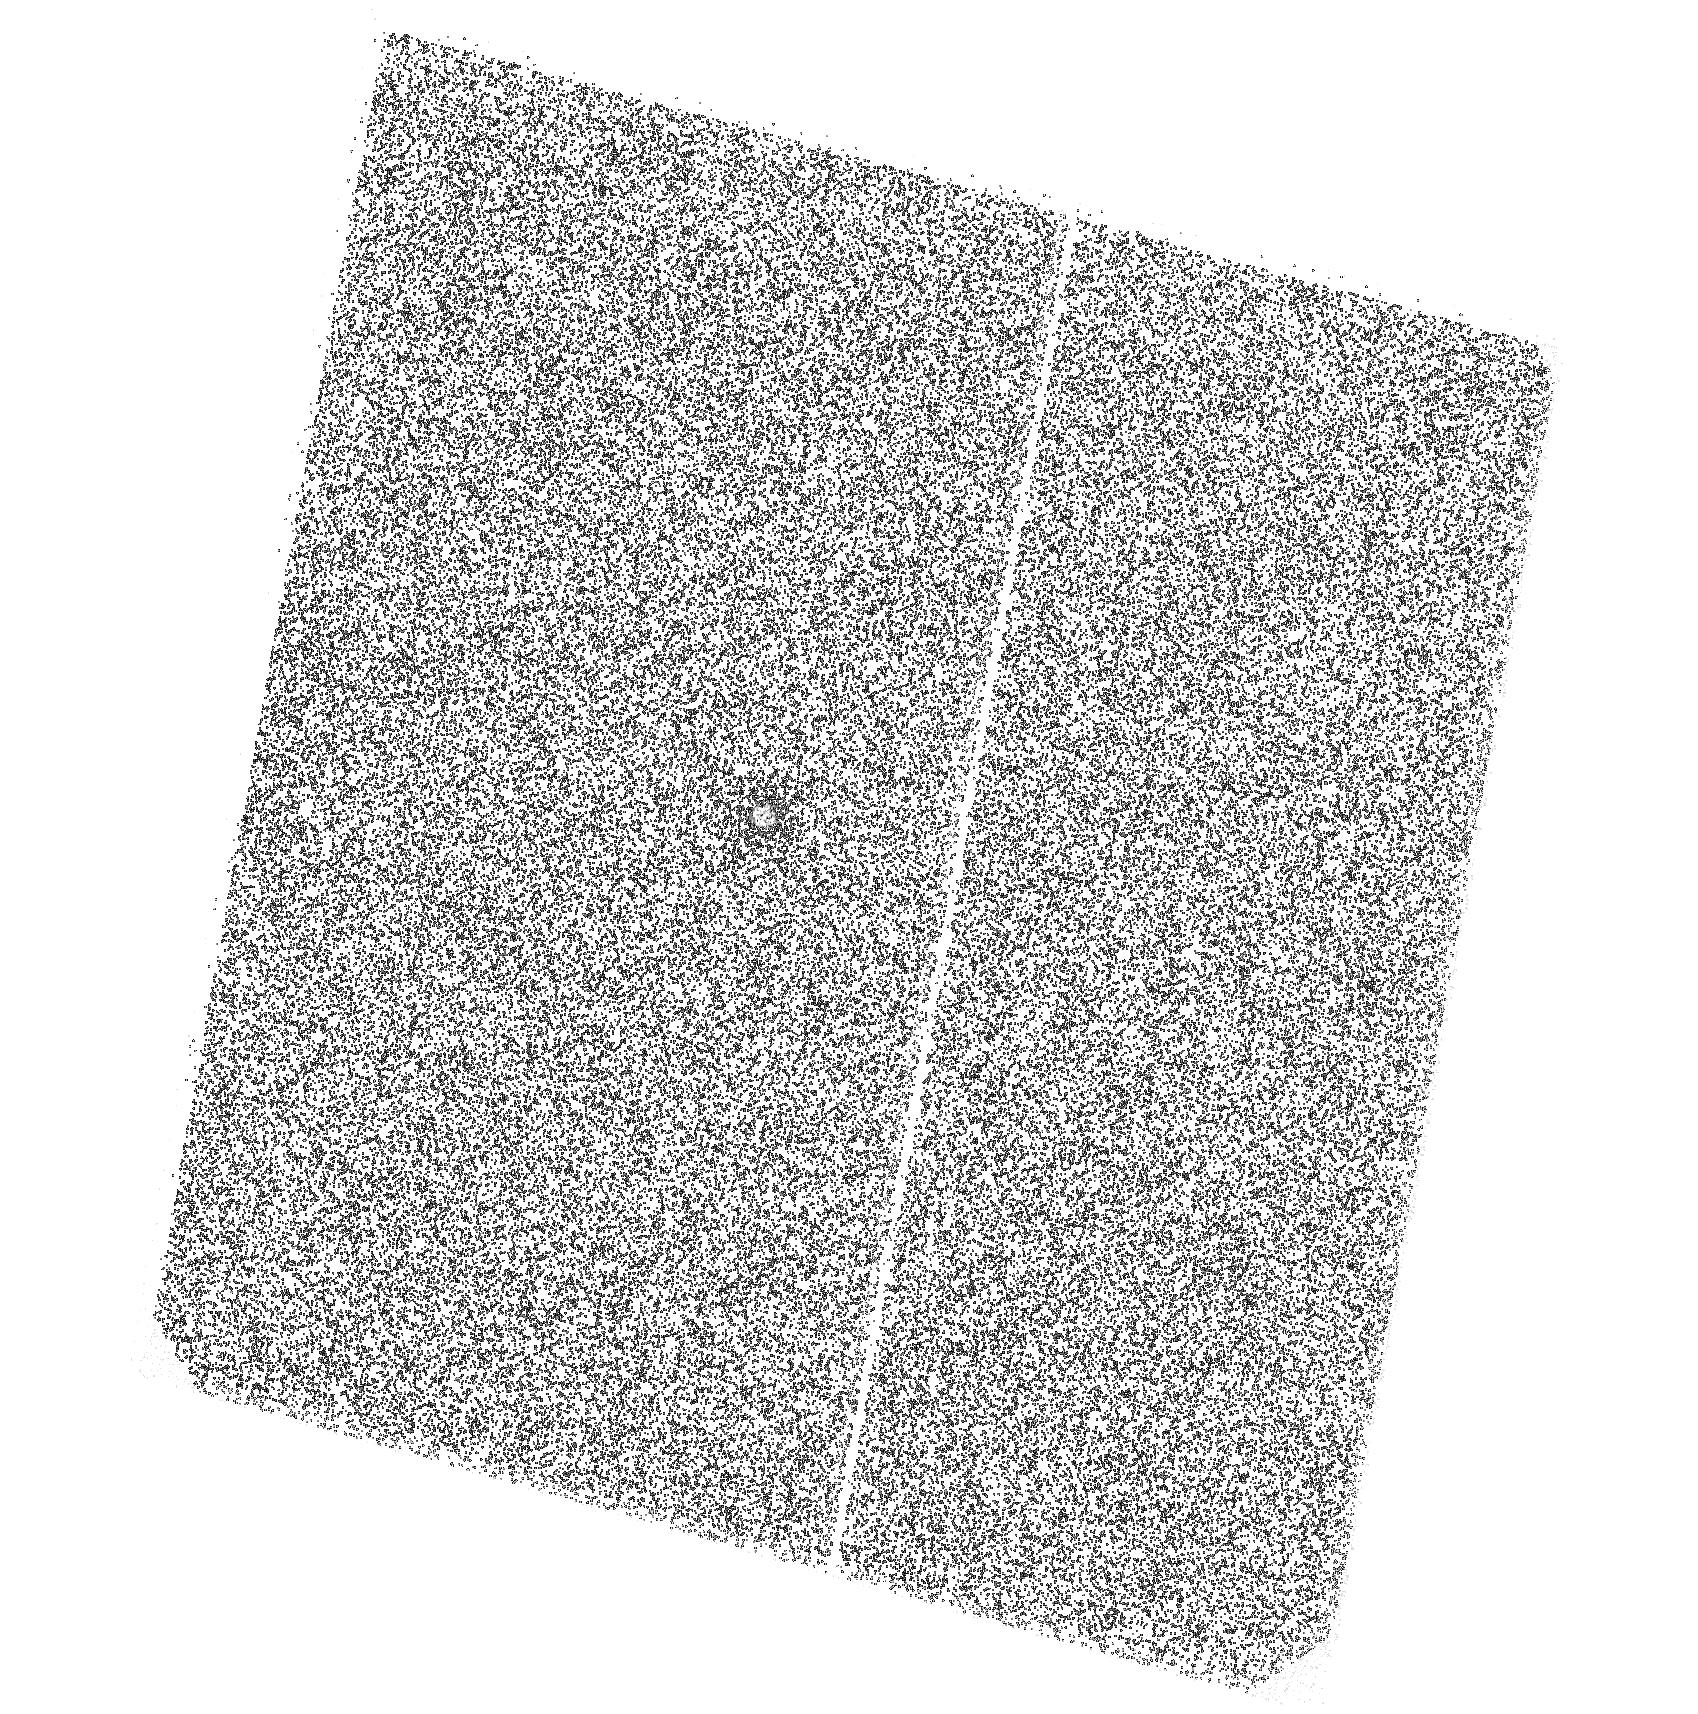
Target: D23H-1. Instrument: ACS/SBC. Filter: F125LP. Exposure: 15 min. Observation ID: hst_14255_02_acs_sbc_f125lp_jcw002

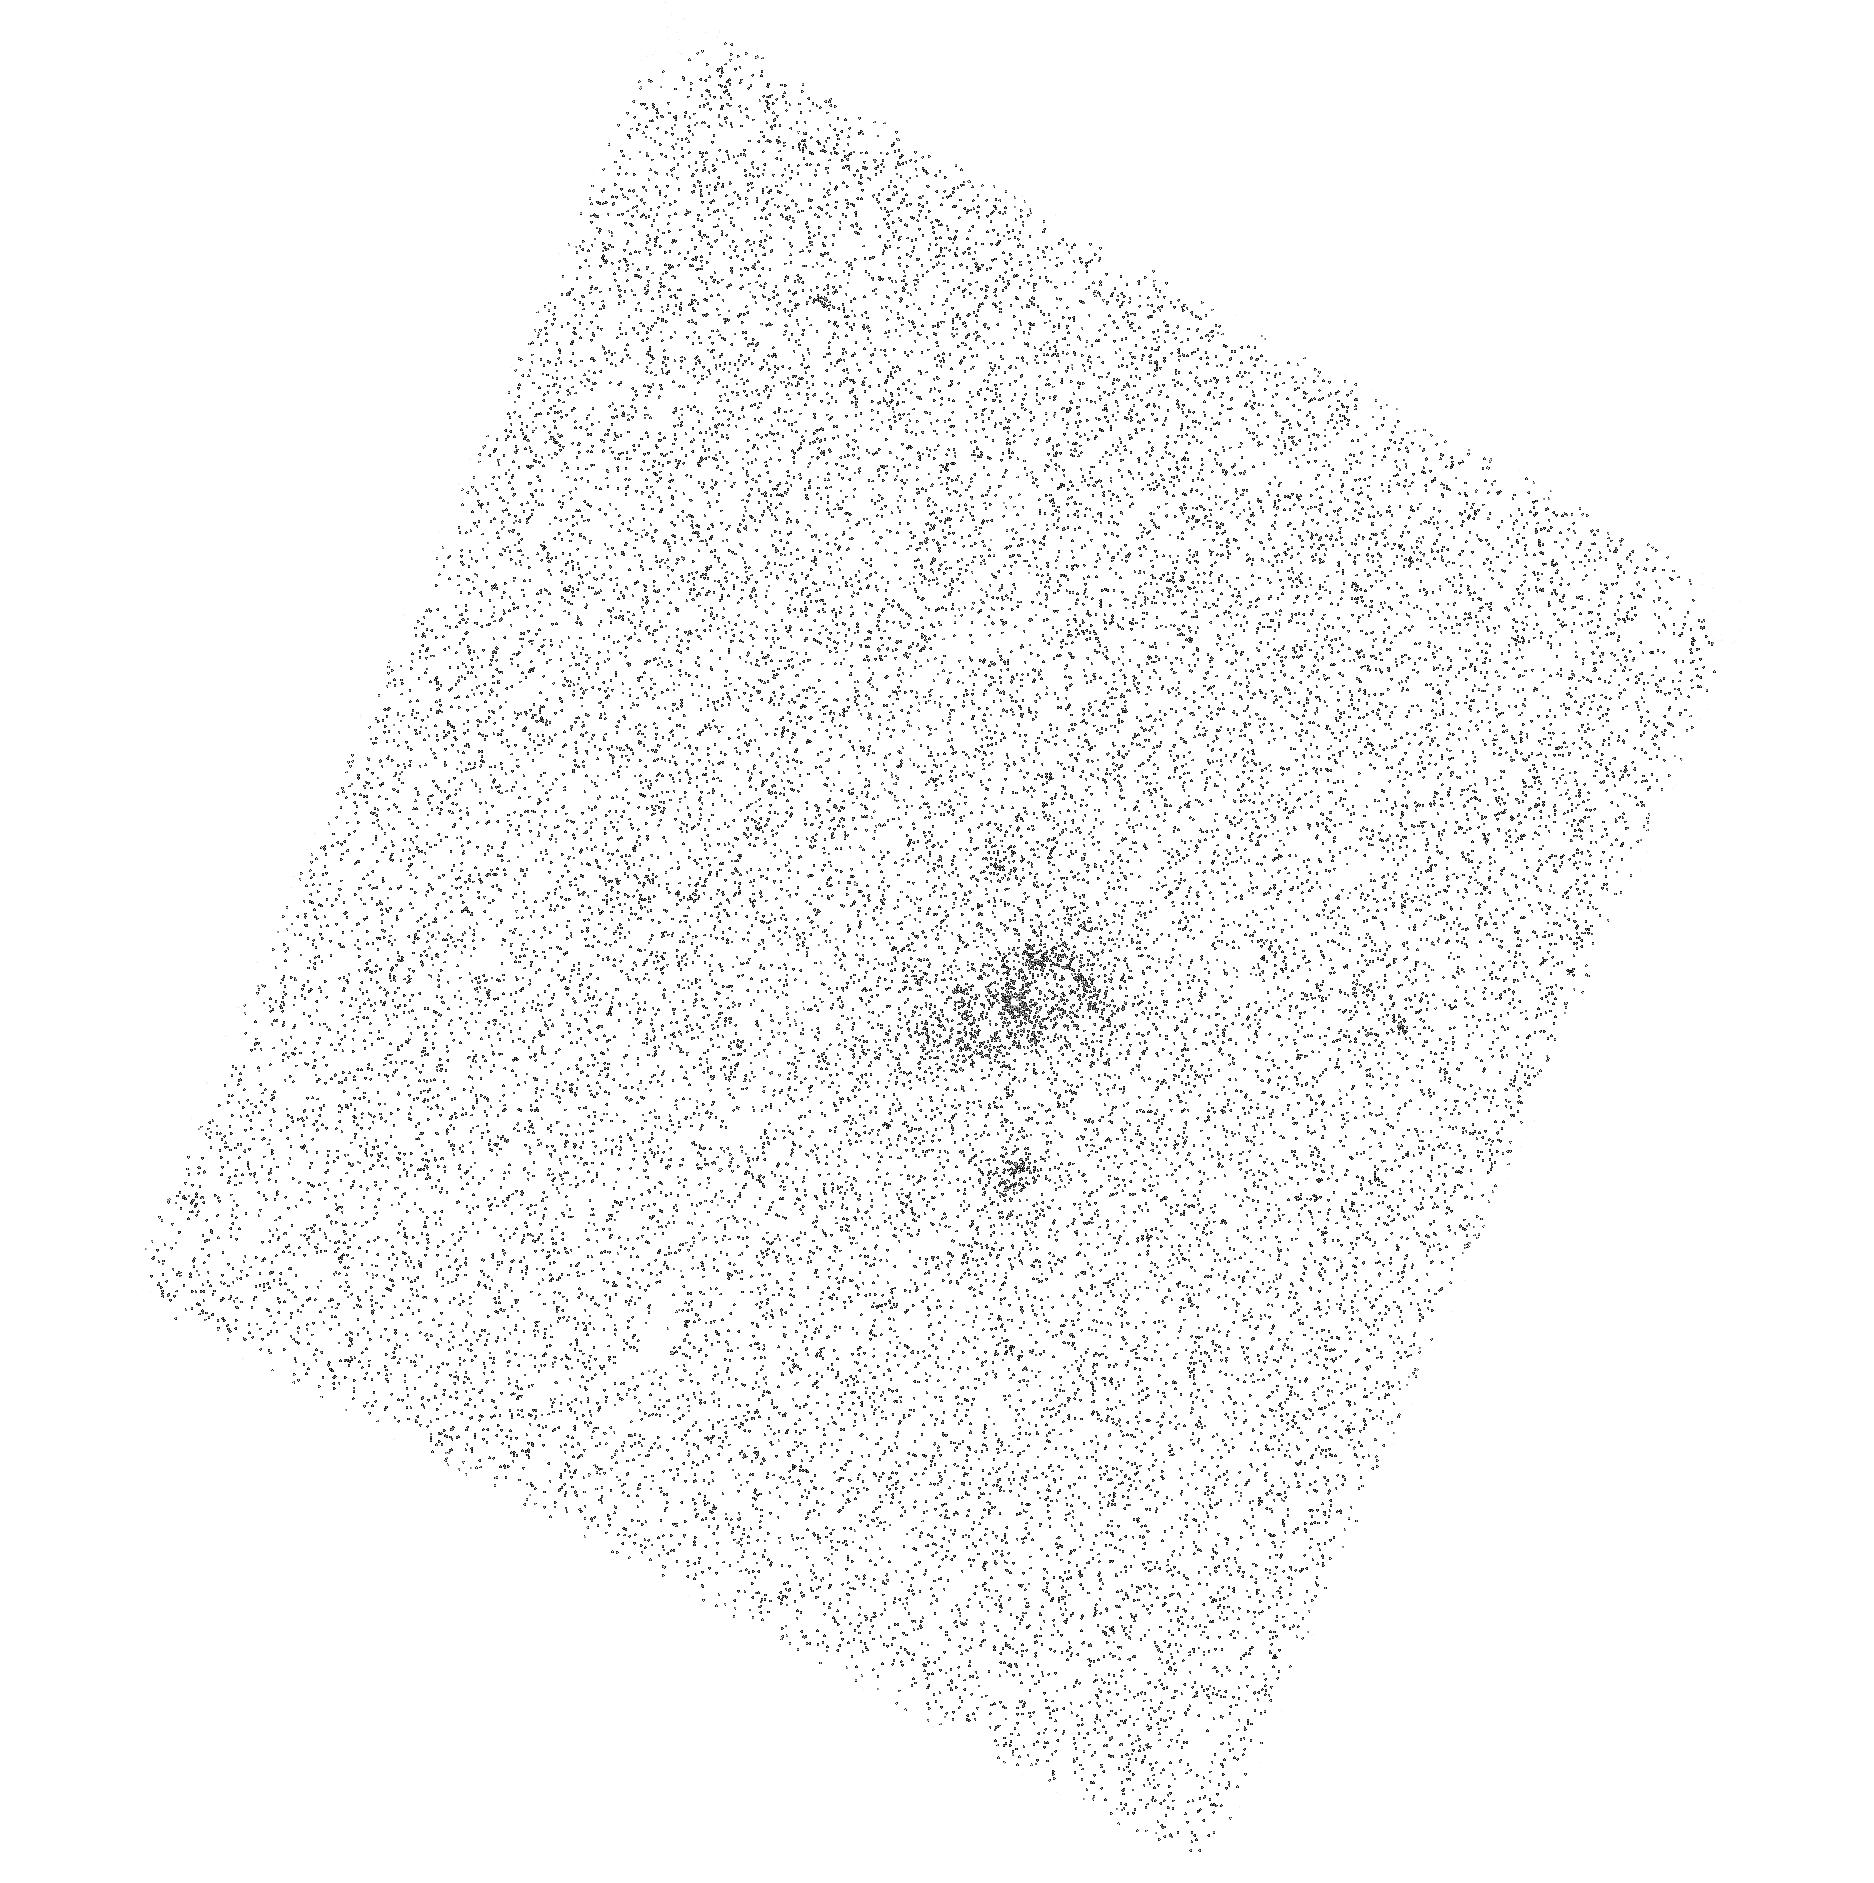
Target: TDE2. Instrument: ACS/SBC. Filter: F125LP. Exposure: 21 min. Observation ID: hst_14255_08_acs_sbc_f125lp_jcw008

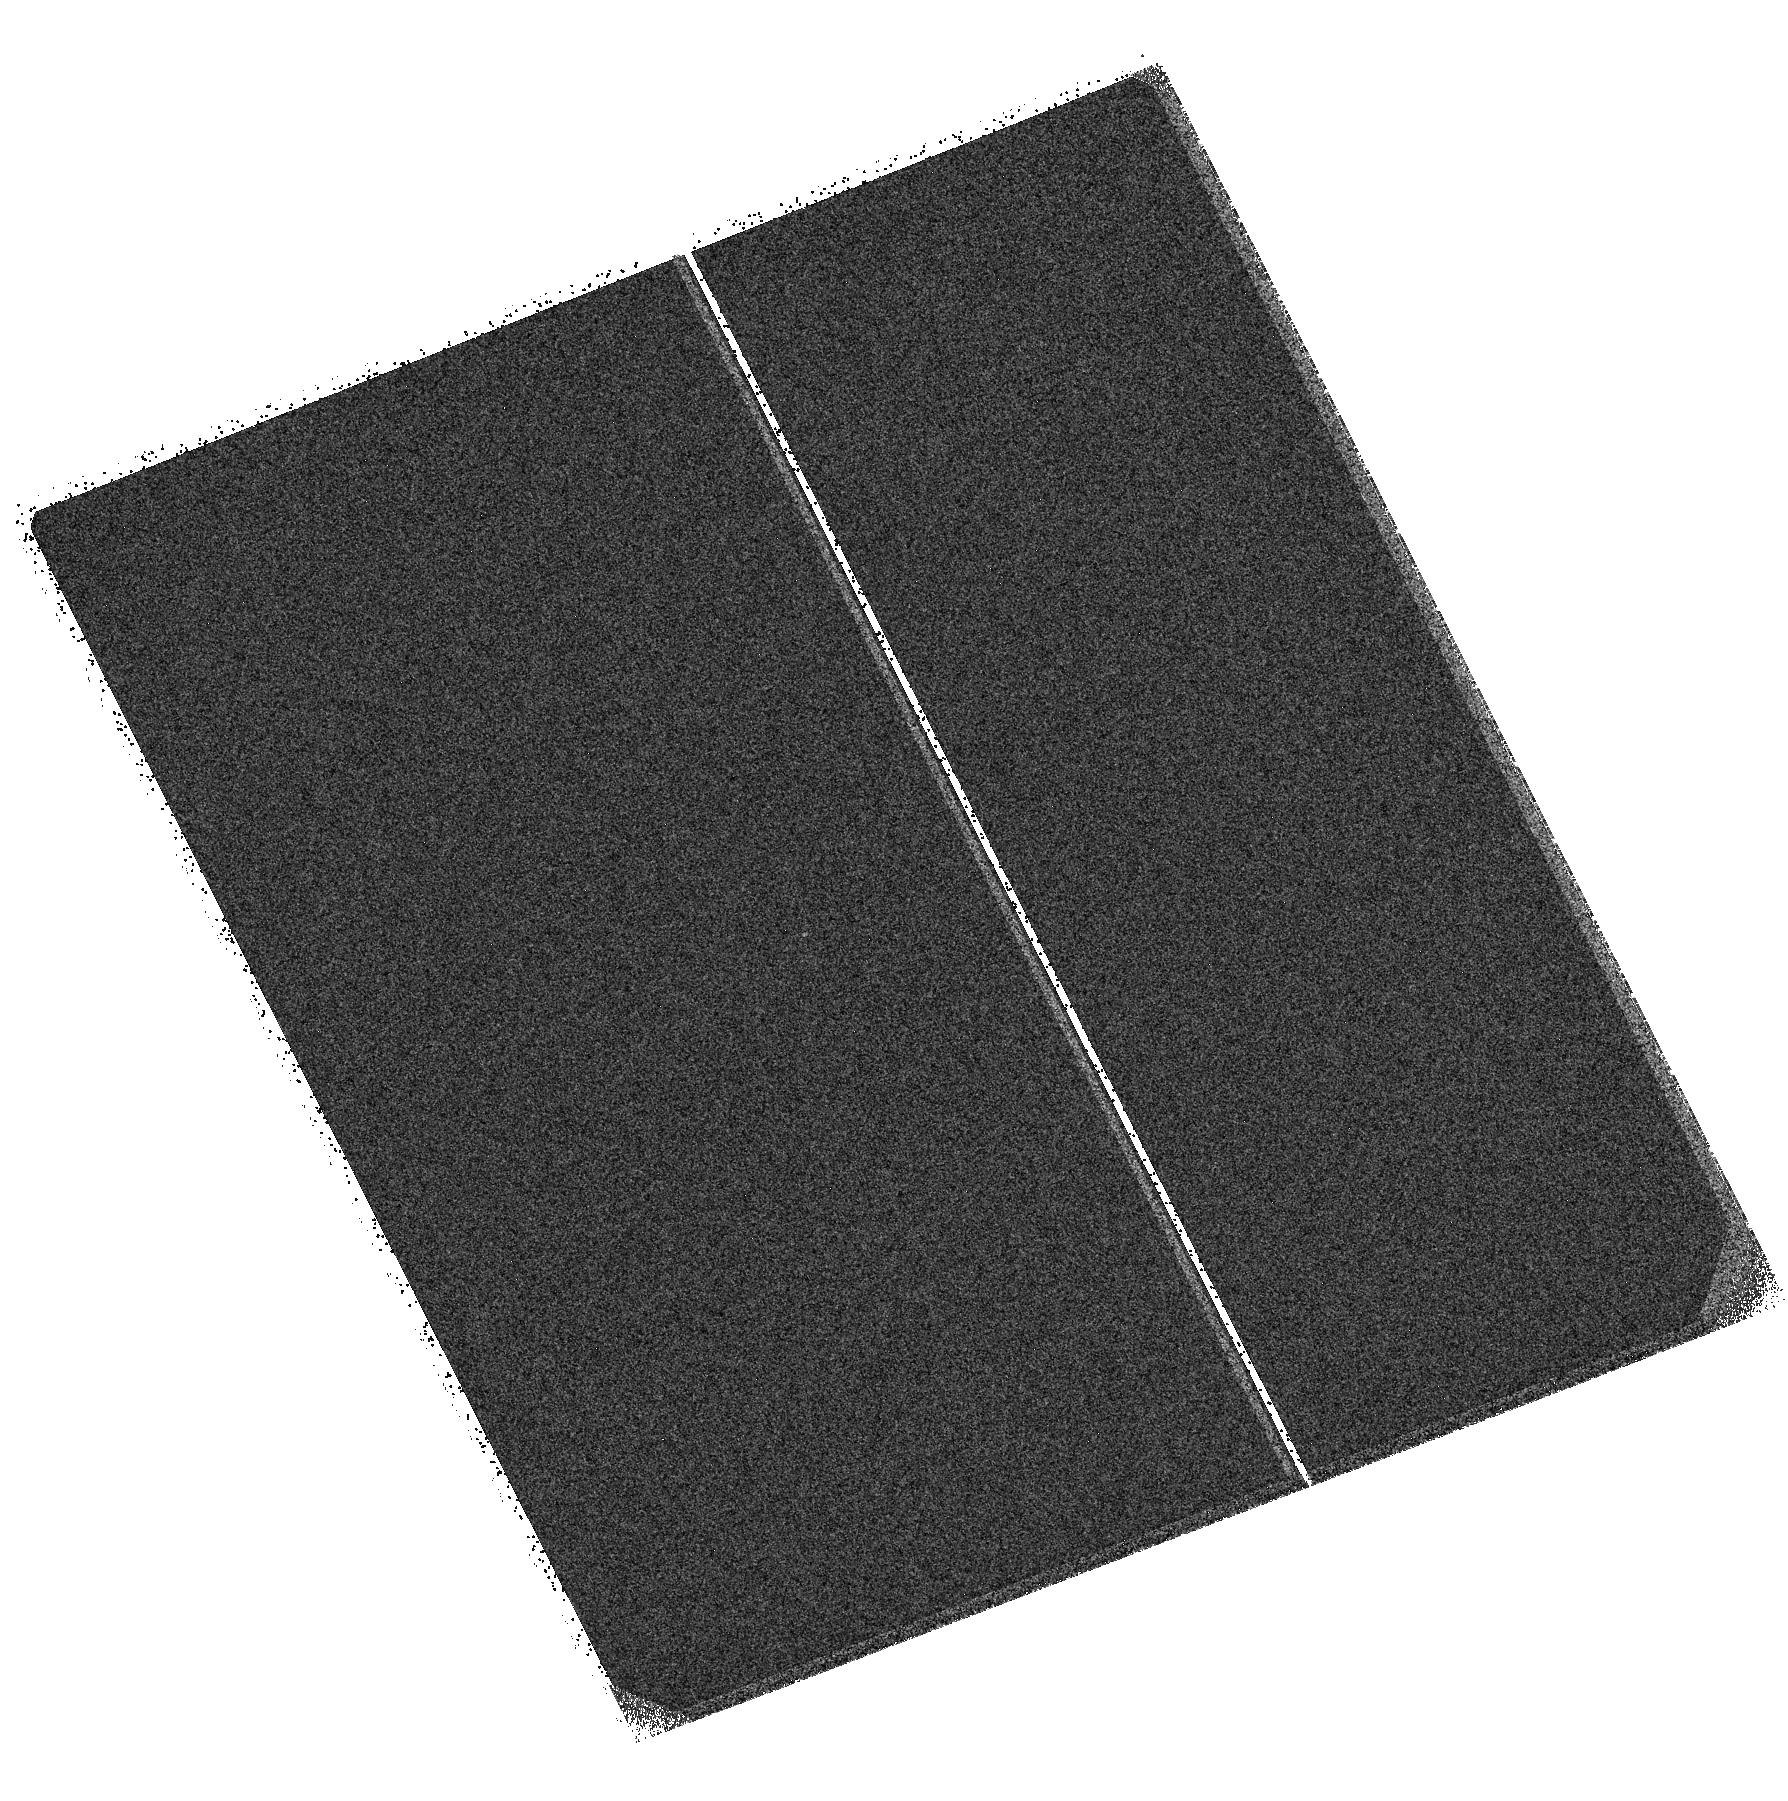
Target: D3-13. Instrument: ACS/SBC. Filter: F125LP. Exposure: 22 min. Observation ID: hst_14255_06_acs_sbc_f125lp_jcw006

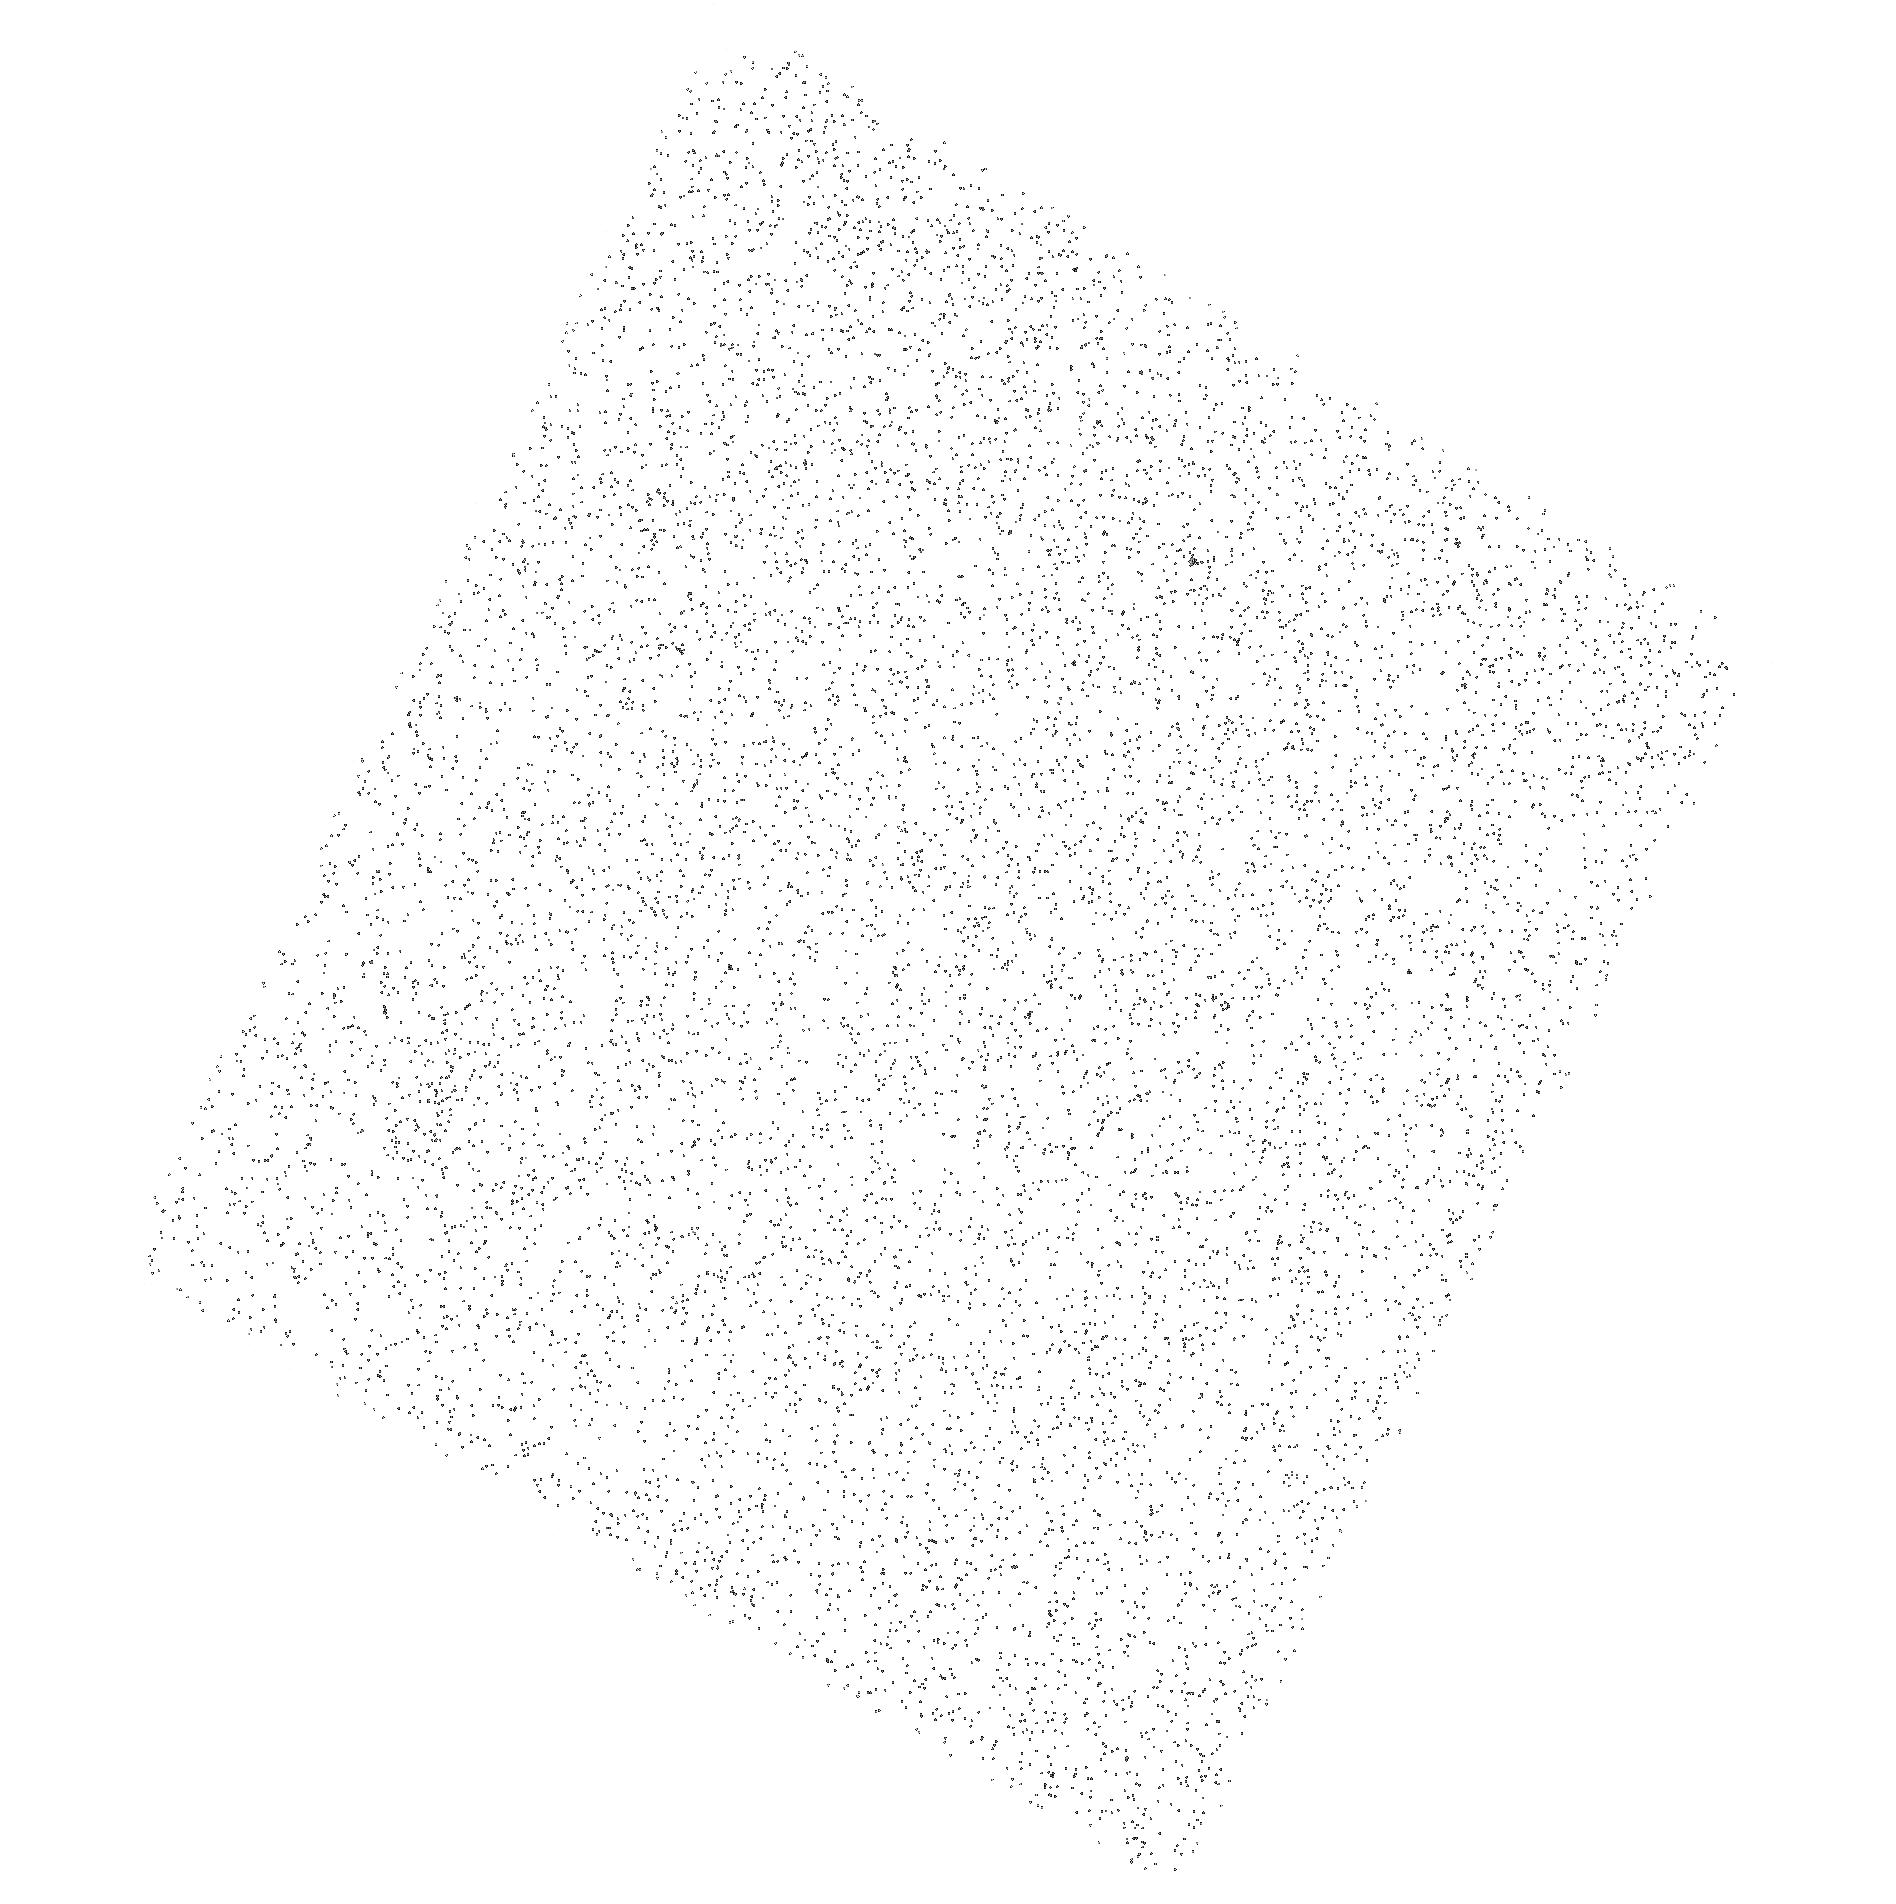
Target: TDE1. Instrument: ACS/SBC. Filter: F150LP. Exposure: 15 min. Observation ID: hst_14255_03_acs_sbc_f150lp_jcw003

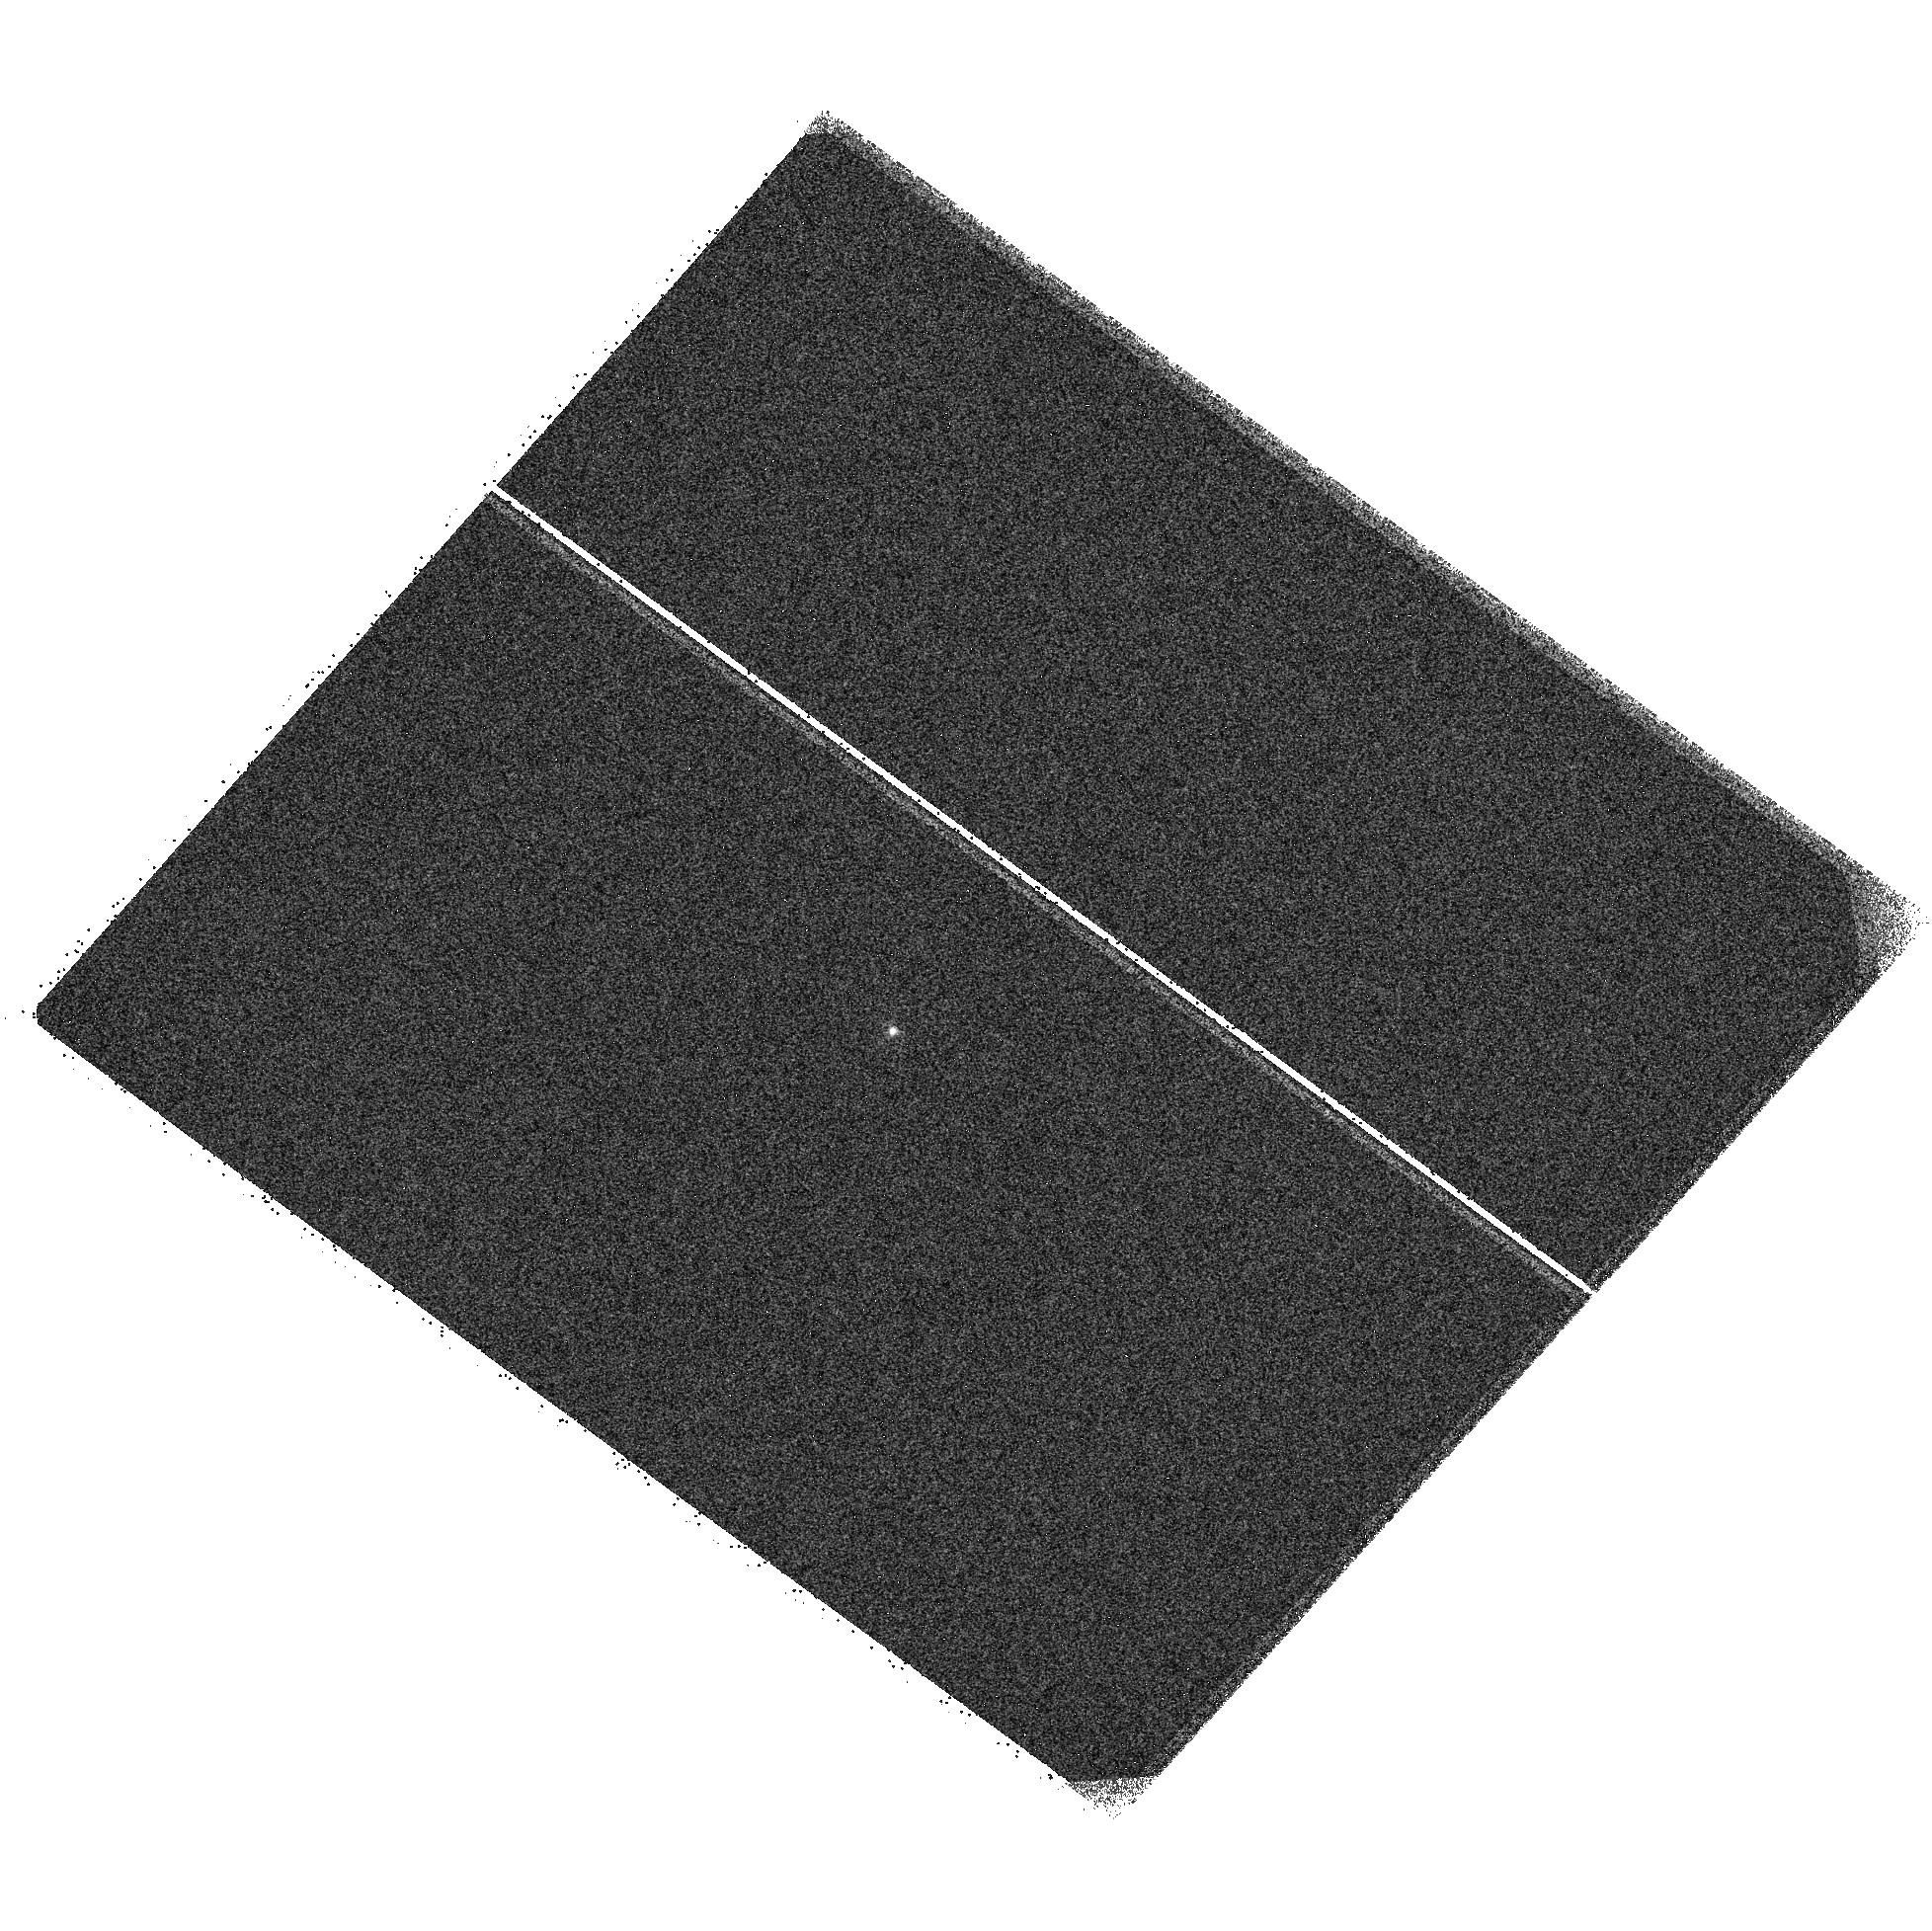
Target: PTF-09DJL. Instrument: ACS/SBC. Filter: F125LP. Exposure: 21 min. Observation ID: hst_14255_04_acs_sbc_f125lp_jcw004

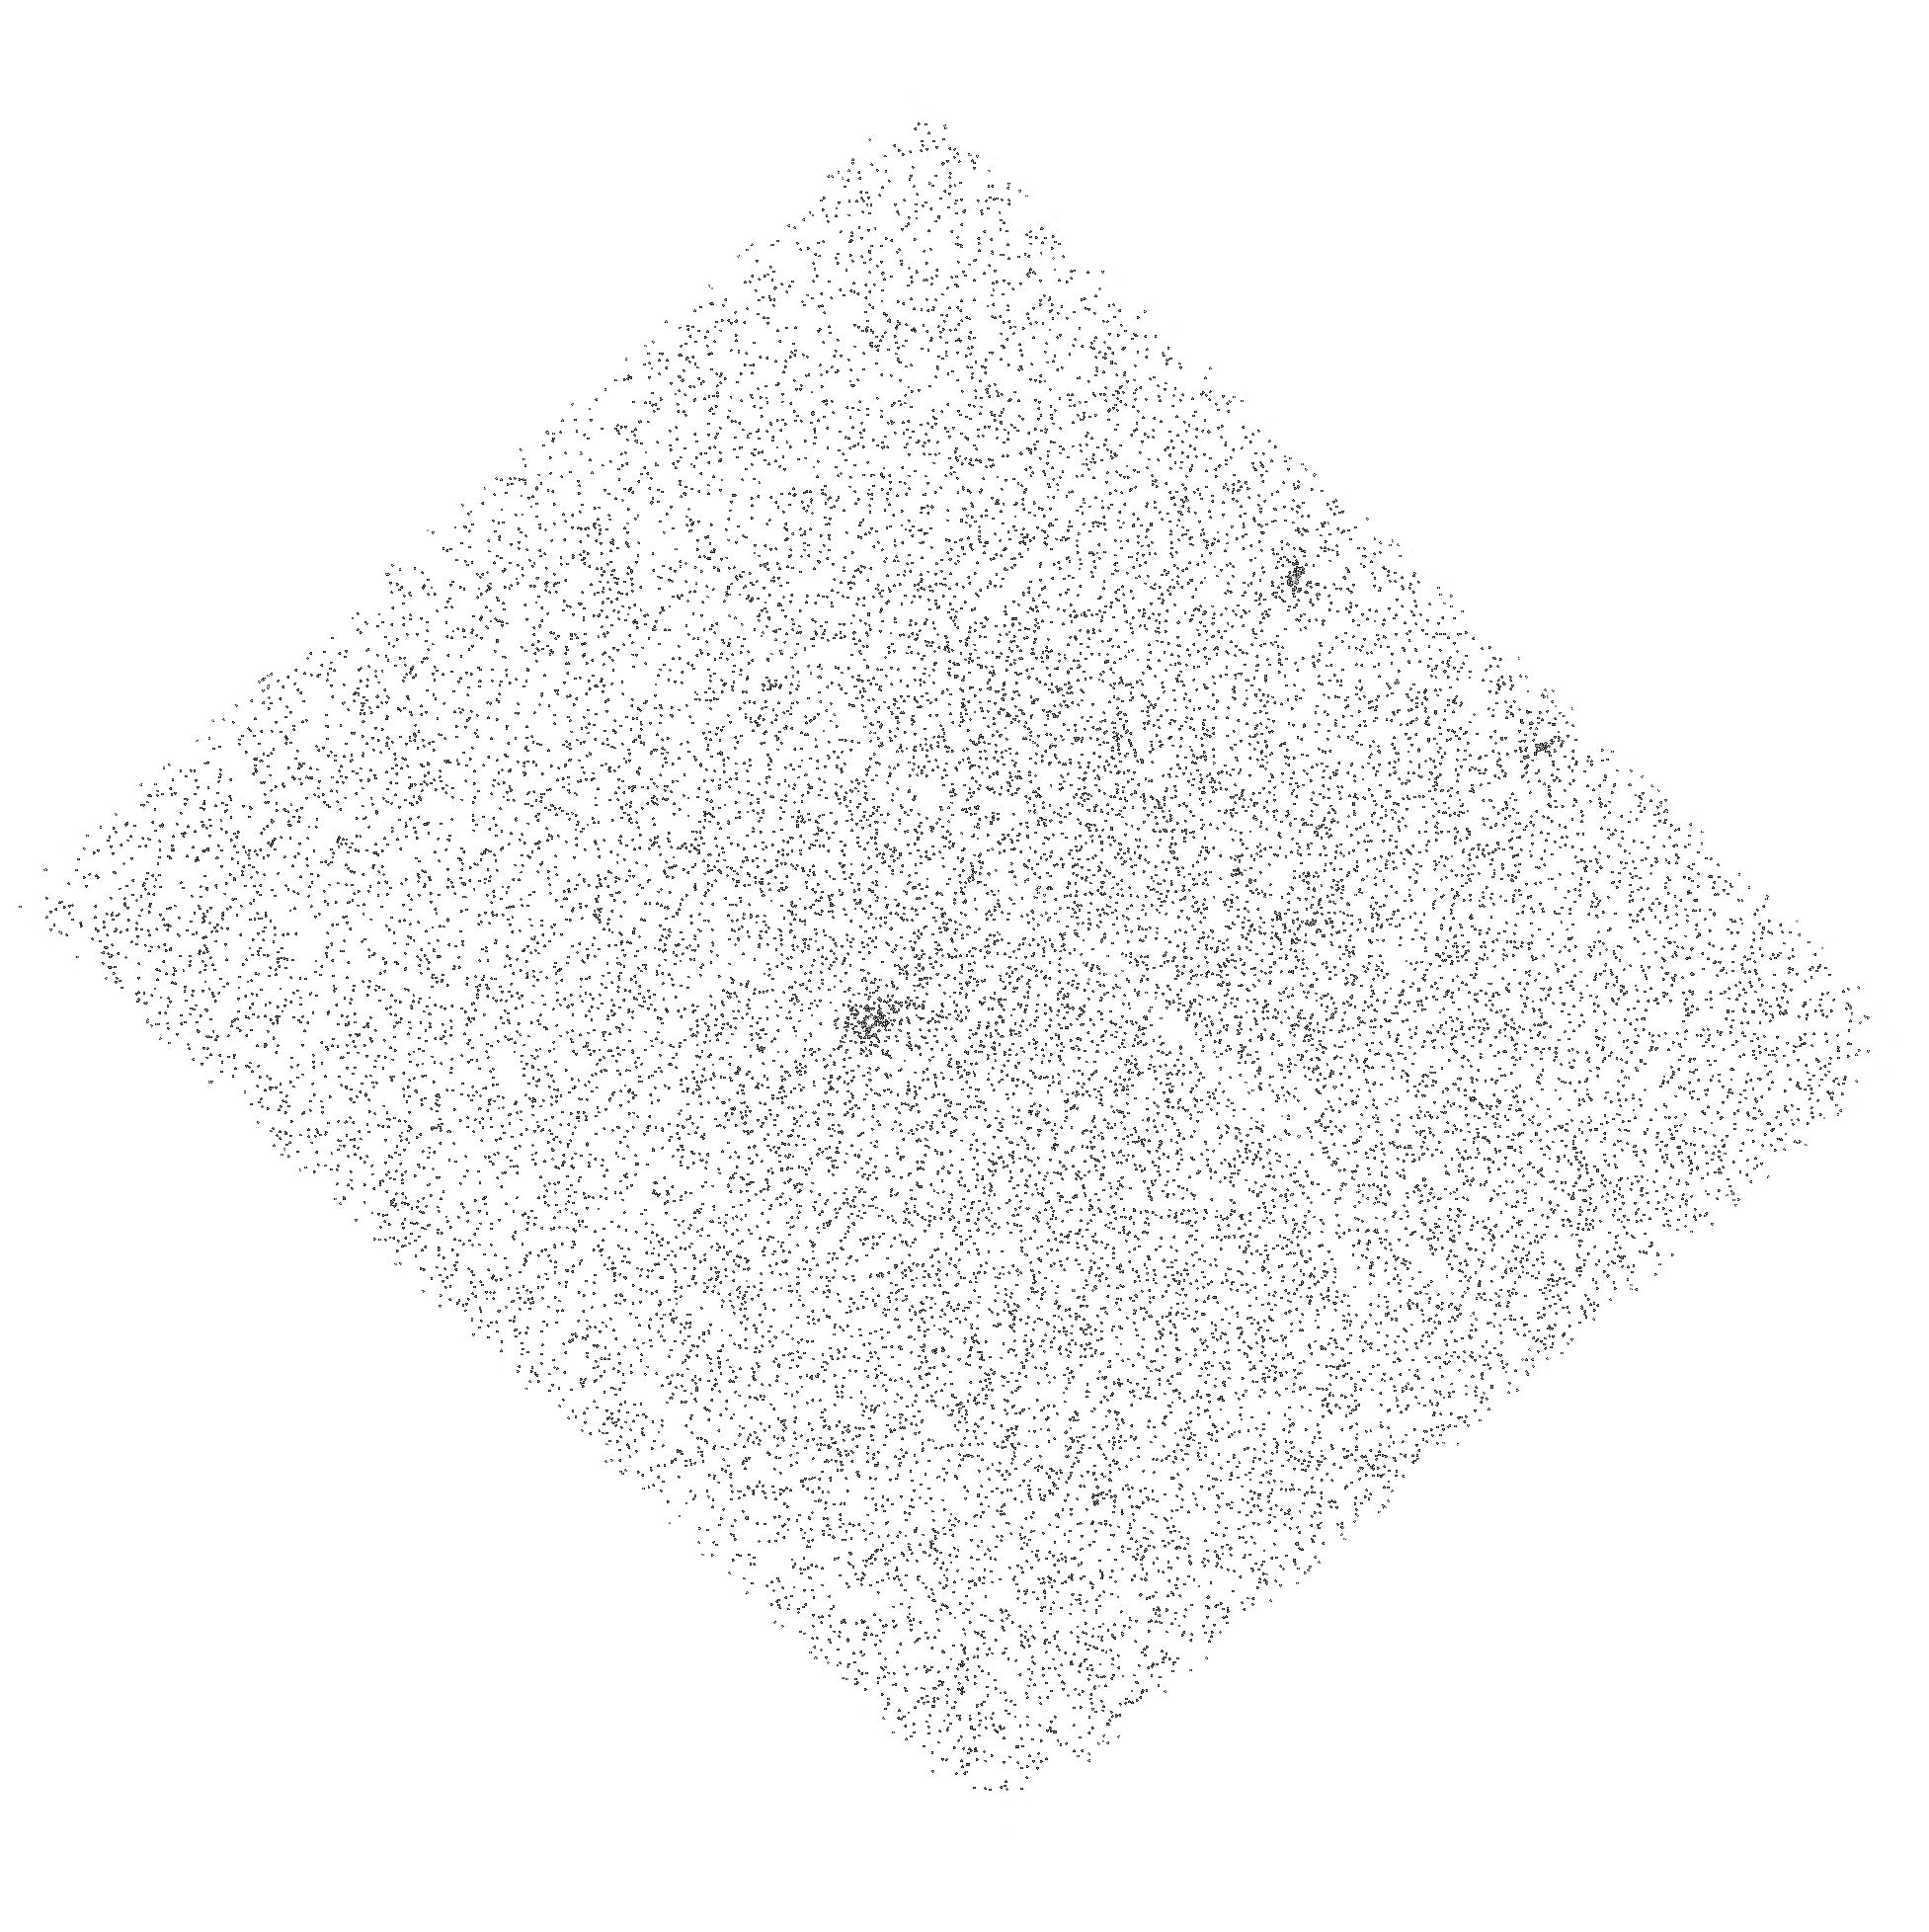
Target: PS1-10JH. Instrument: ACS/SBC. Filter: F150LP. Exposure: 22 min. Observation ID: hst_14255_05_acs_sbc_f150lp_jcw005

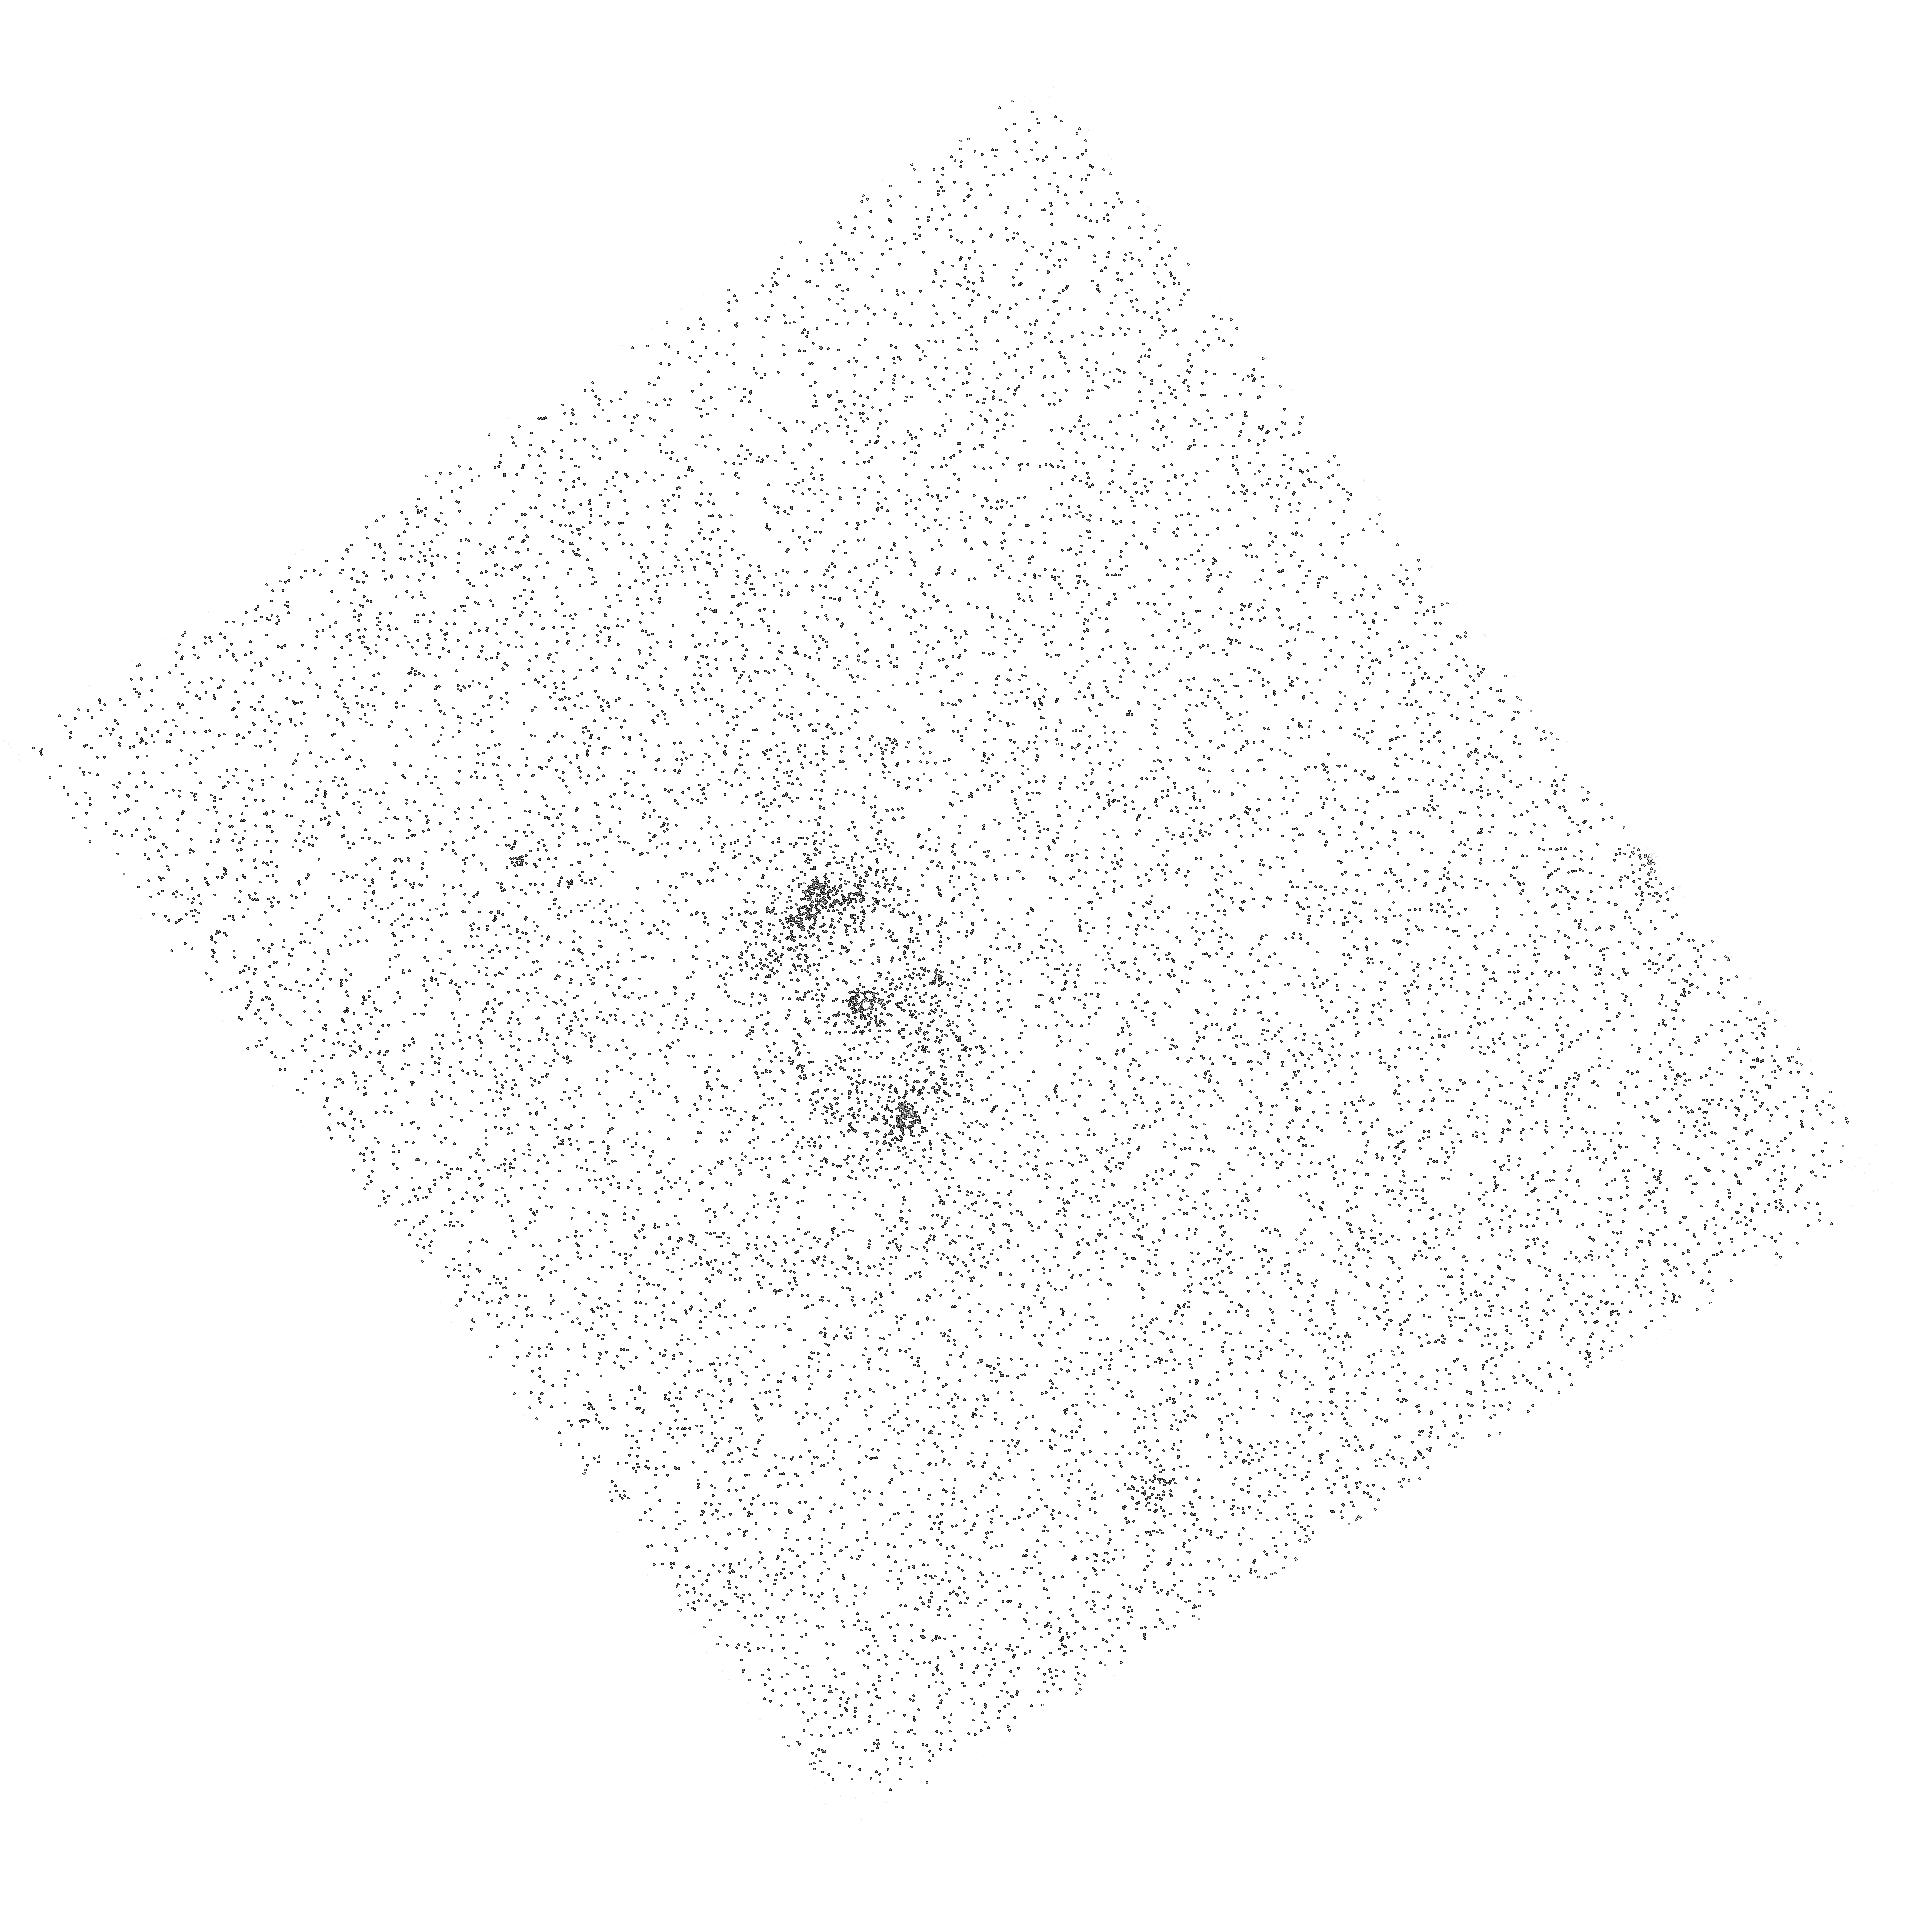
Target: PTF-09GE. Instrument: ACS/SBC. Filter: F150LP. Exposure: 16 min. Observation ID: hst_14255_01_acs_sbc_f150lp_jcw001

A First Look at the Late Stages of Accretion in Tidal Disruption Flares (PI: van Velzen, Sjoert)

A star that passes too close to a supermassive black hole will be disrupted by the black hole's tidal gravity. The result is an electromagnetic flare that can outshine the optical luminosity of the host galaxy for a few months. The return rate of stellar debris decreases from highly super-Eddington to sub-Eddington in a few years, making stellar tidal disruptions flares (TDFs) a unique laboratory to study accretion physics. Synoptic surveys have so far yielded about 10 strong TDF candidates, and many more (10-100 per month) can be discovered by ongoing and near-future surveys. So far we have only observed the optical/UV emission in the first ~100 days after the discovered event. The luminosity of this emission is too large to be produced in a compact accretion disk, and instead likely originates from ~100s-1000s of gravitational radii from the black hole. After a few years, however, these outer regions will cool significantly, allowing us to directly observe the inner disk with short wavelength observations. Even in the most pessimistic scenario, the flux is readily detected at FUV wavelengths in ~1 HST orbit. Here we propose HST ACS/SBC observations to measure the luminosity and temperature of newly formed accretion disks in a carefully selected sample of 8 known TDFs. These would be the first observations of late-time disk emission from tidal flares, greatly increasing our currently limited understanding of TDF emission mechanisms. In a broader sense, these observations might prove essential to fully realize the potential of TDFs as general tools in the era of time-domain astronomy.